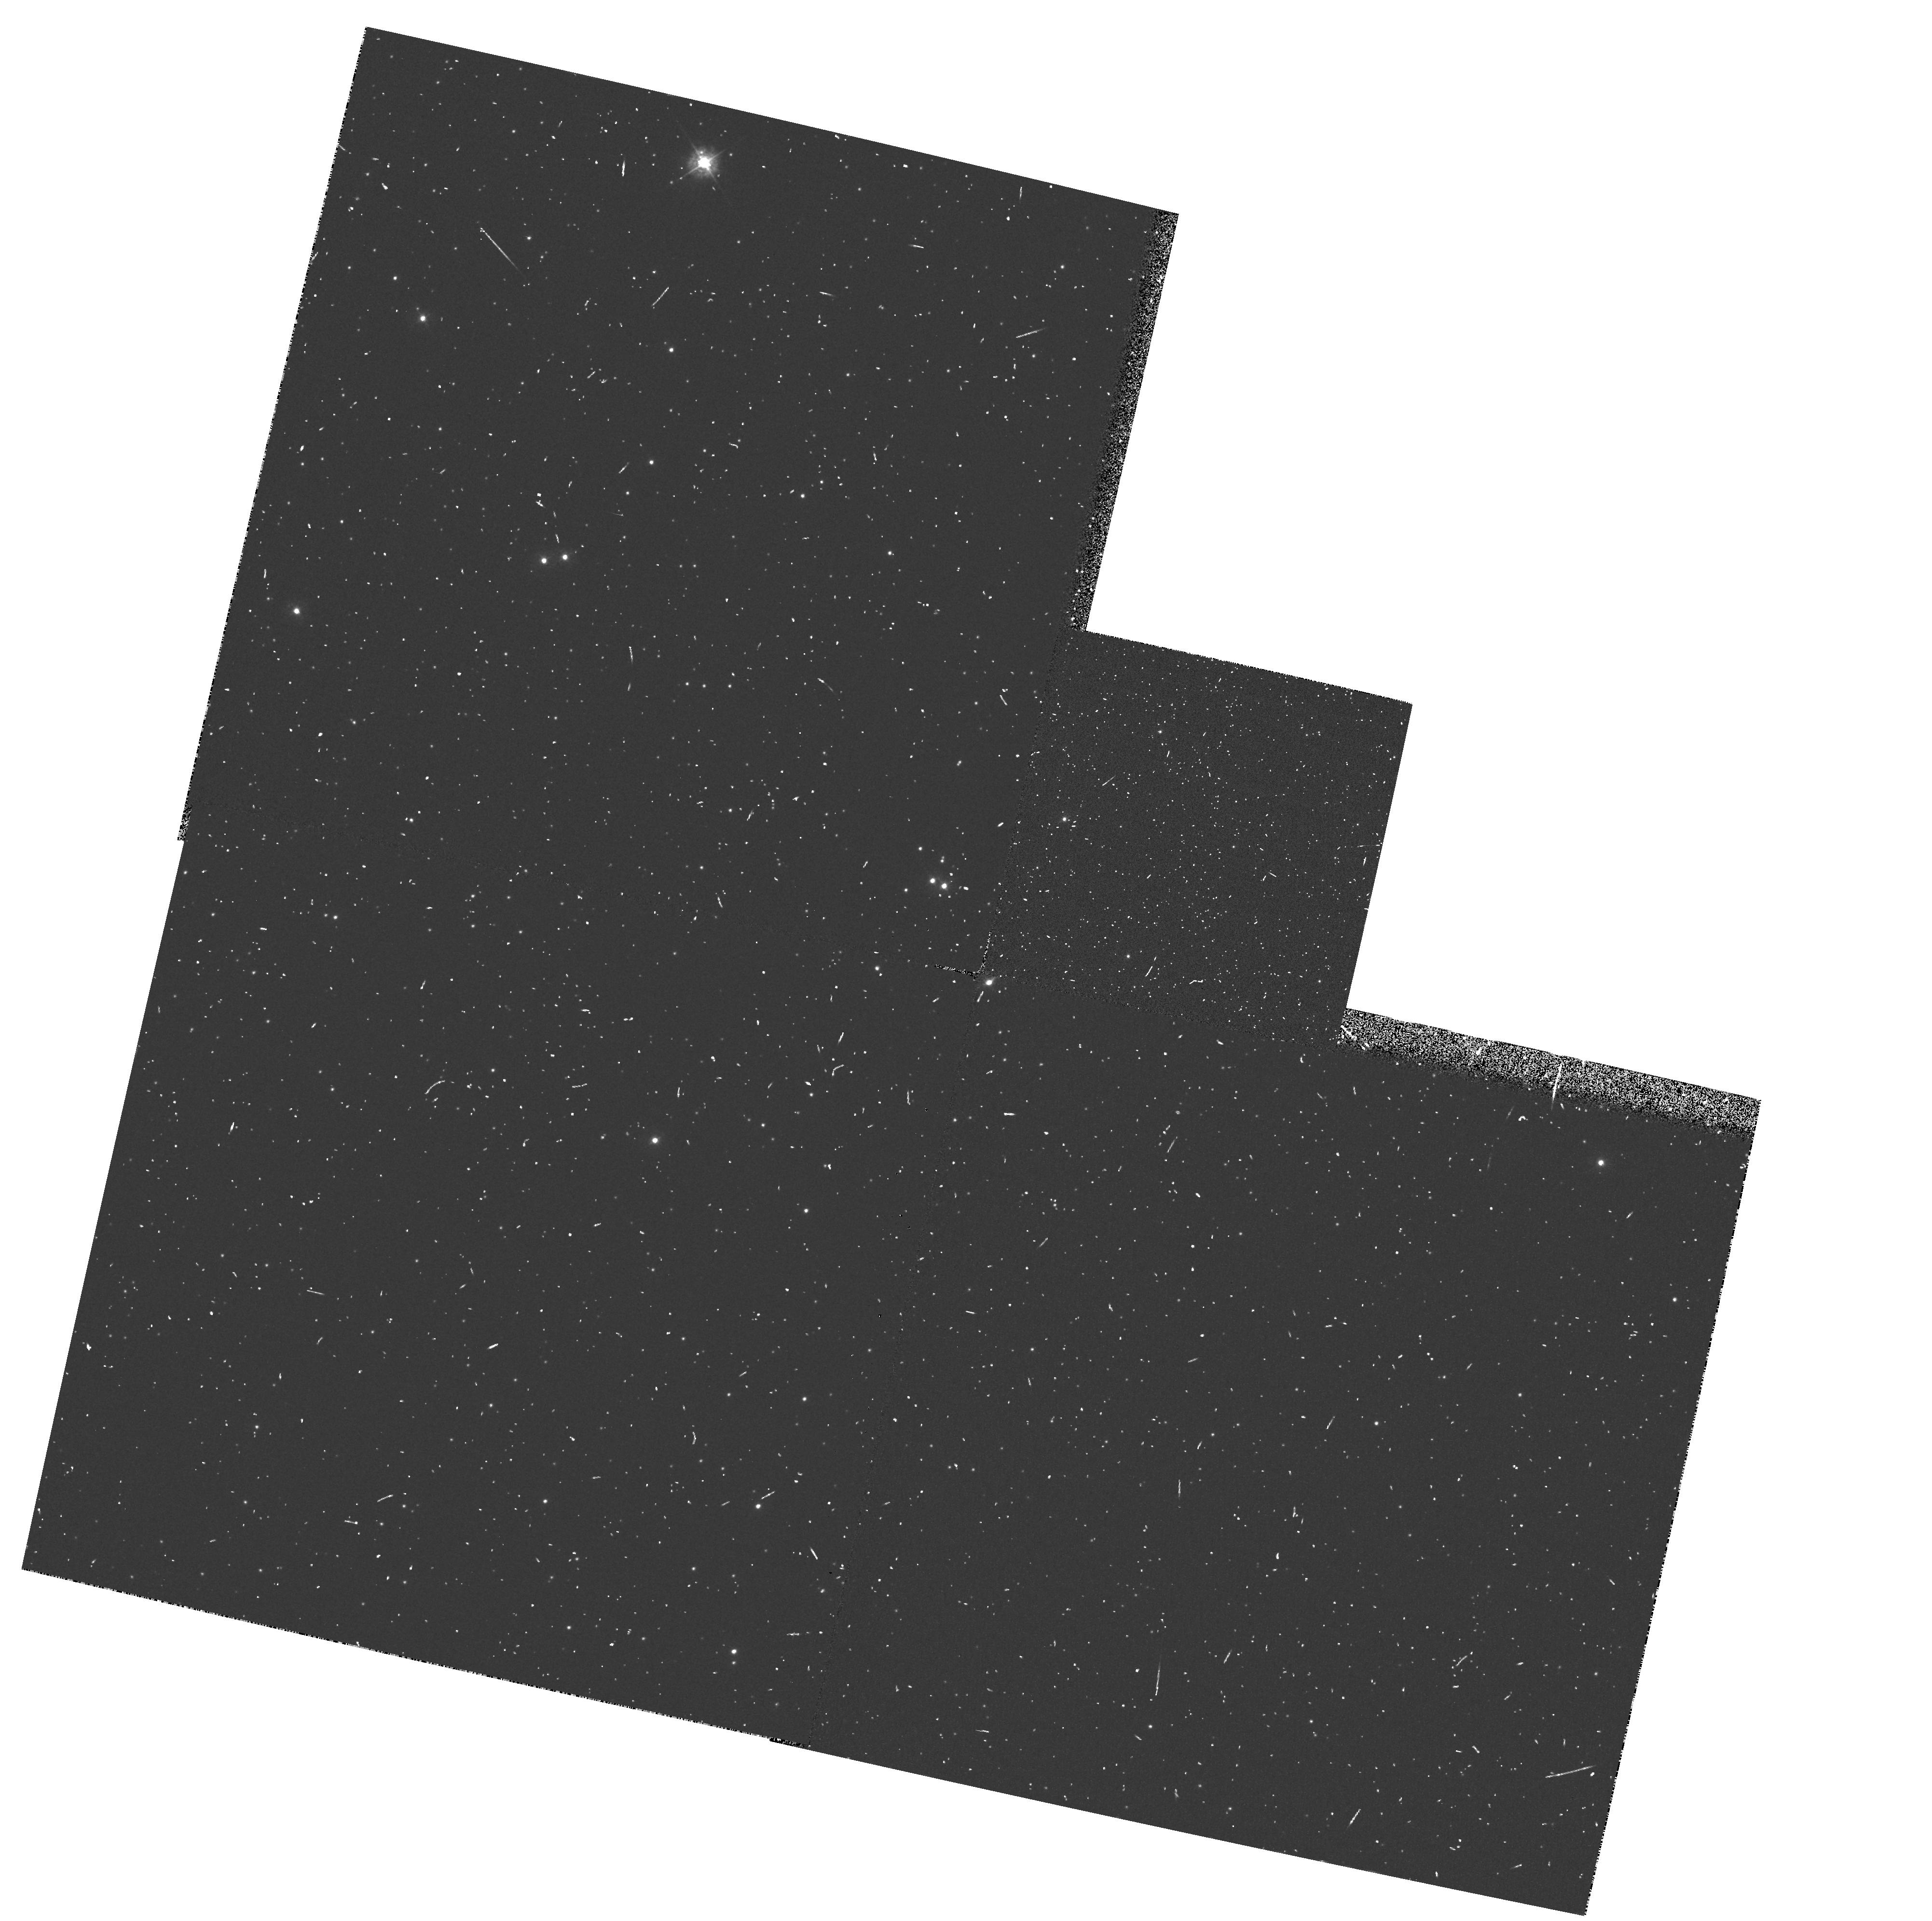
Target: OMEGA-CEN. Instrument: WFPC2/PC. Filter: F336W. Exposure: 7 min. Observation ID: hst_4763_5f_wfpc2_pc_f336w_u23e5f

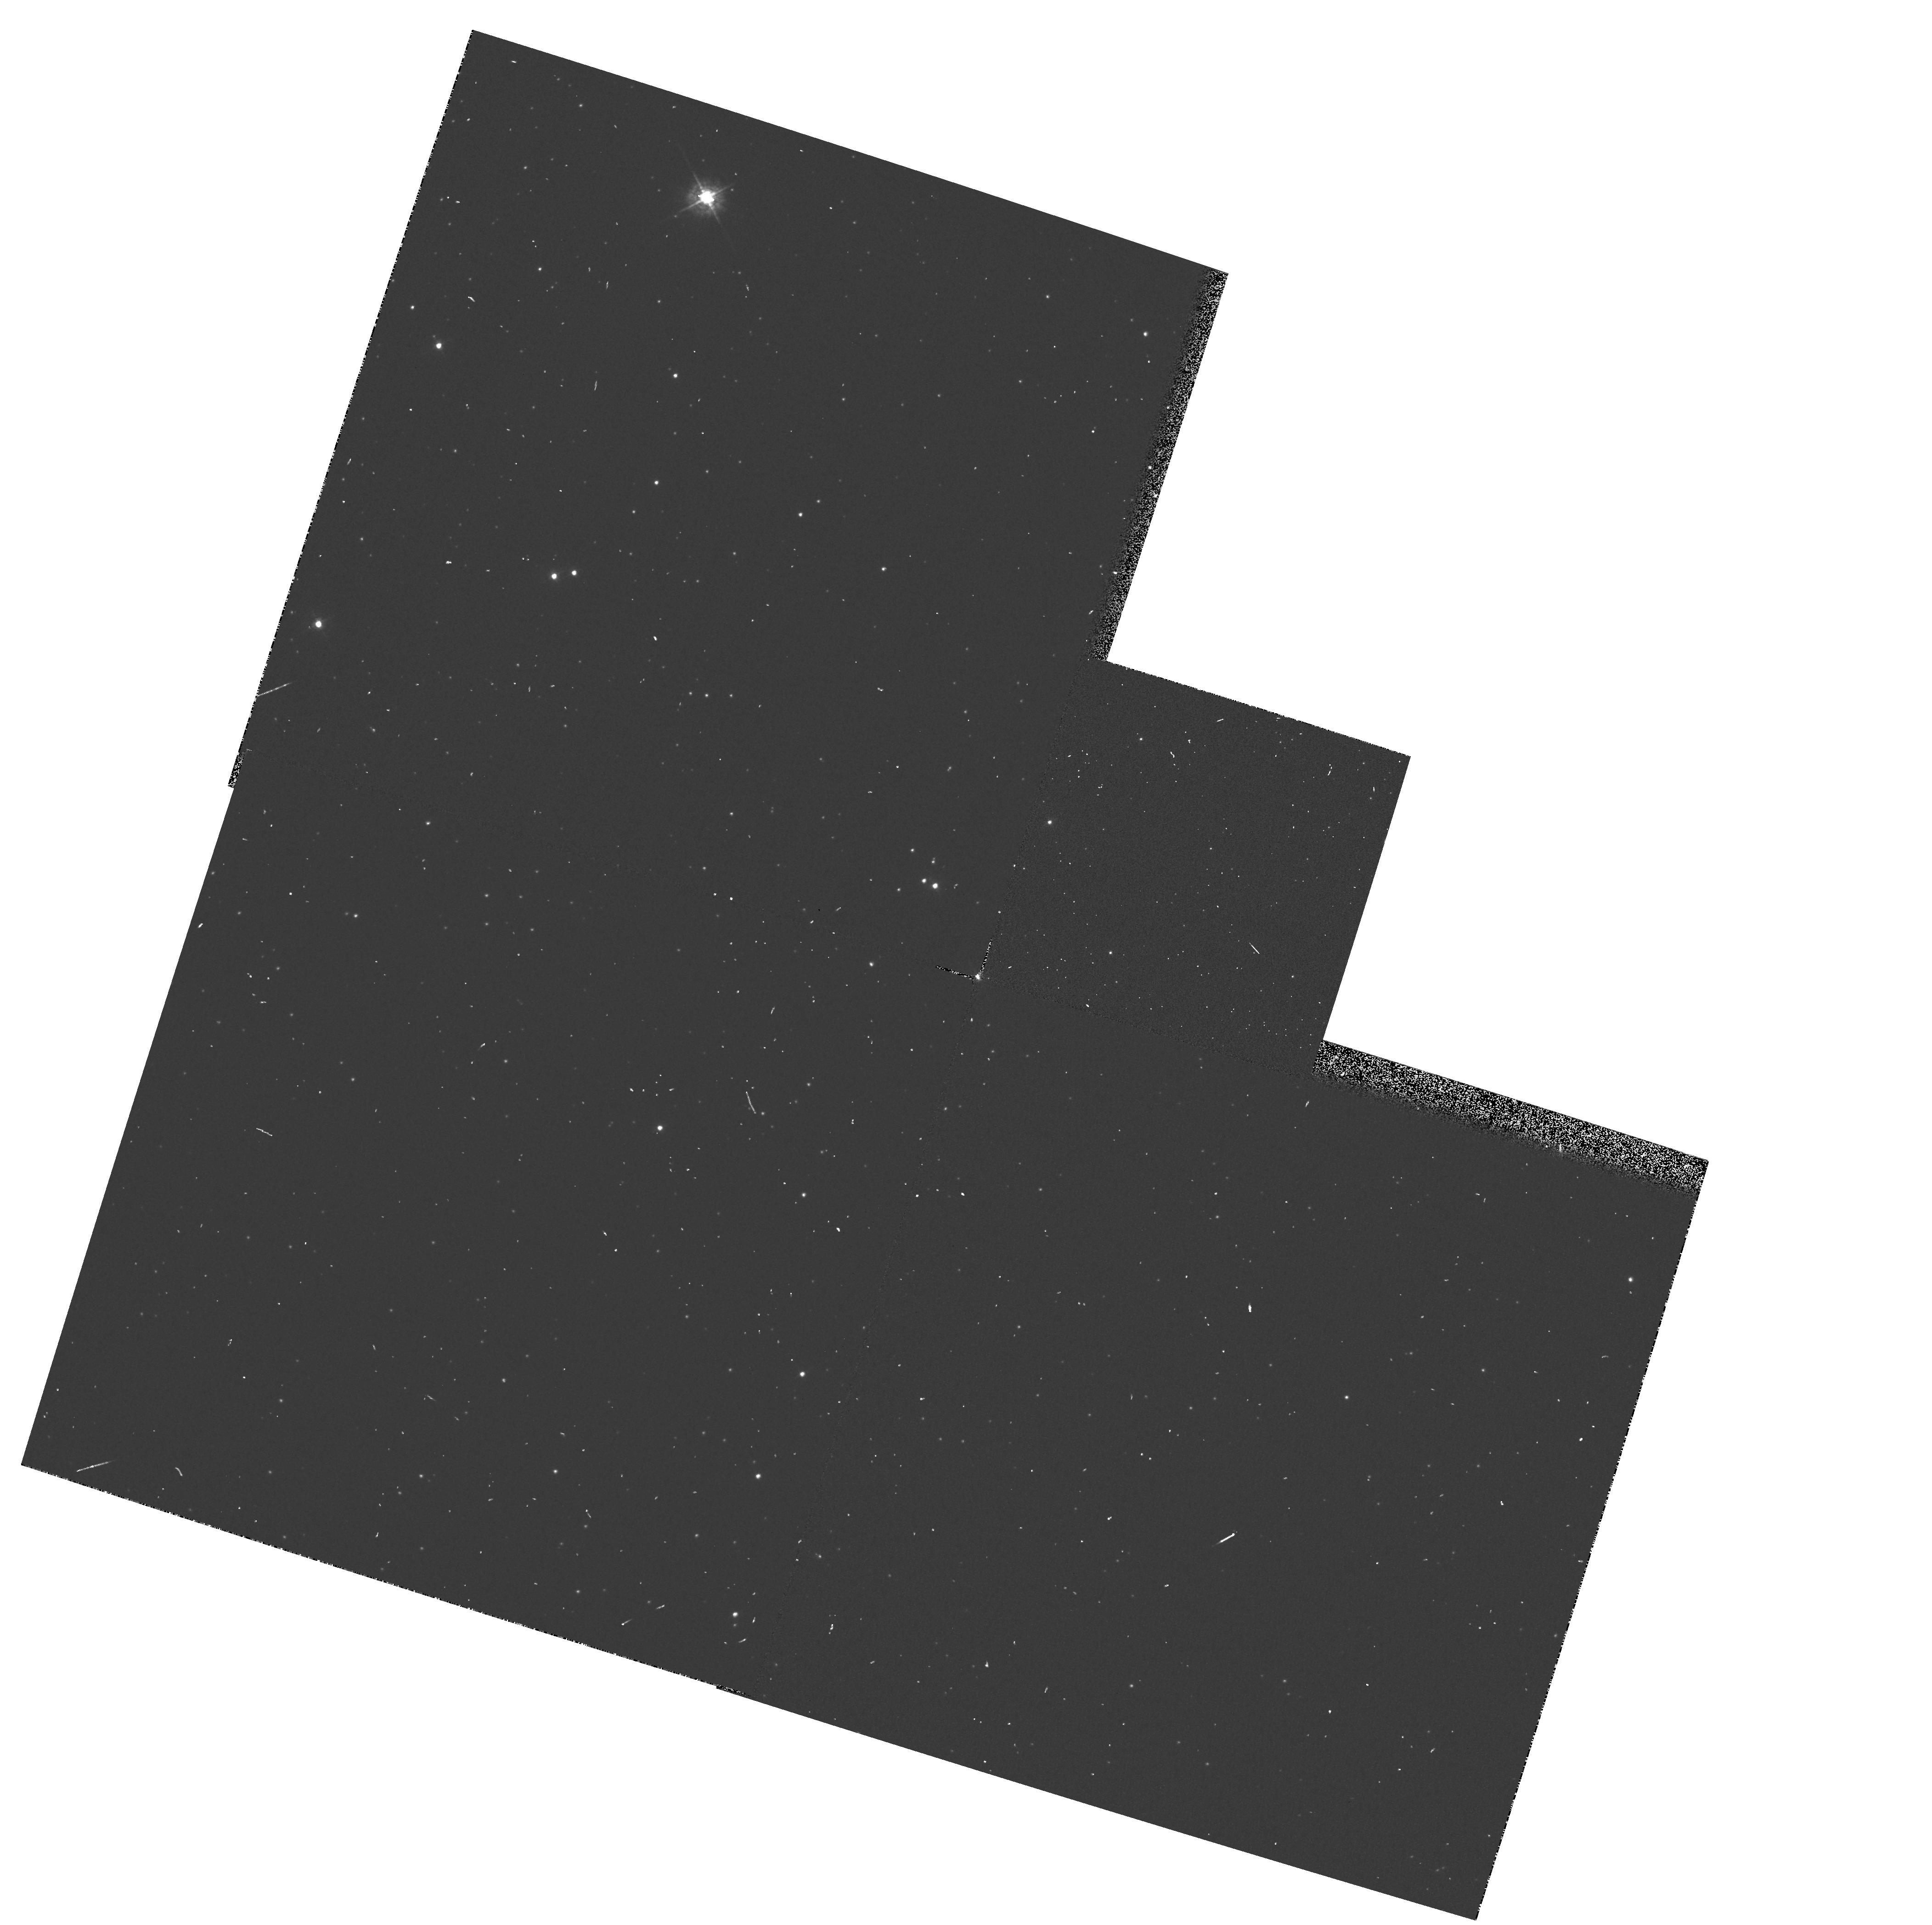
Target: OMEGA-CEN. Instrument: WFPC2/PC. Filter: F439W. Exposure: 1 min. Observation ID: hst_4763_0e_wfpc2_pc_f439w_u23e0e

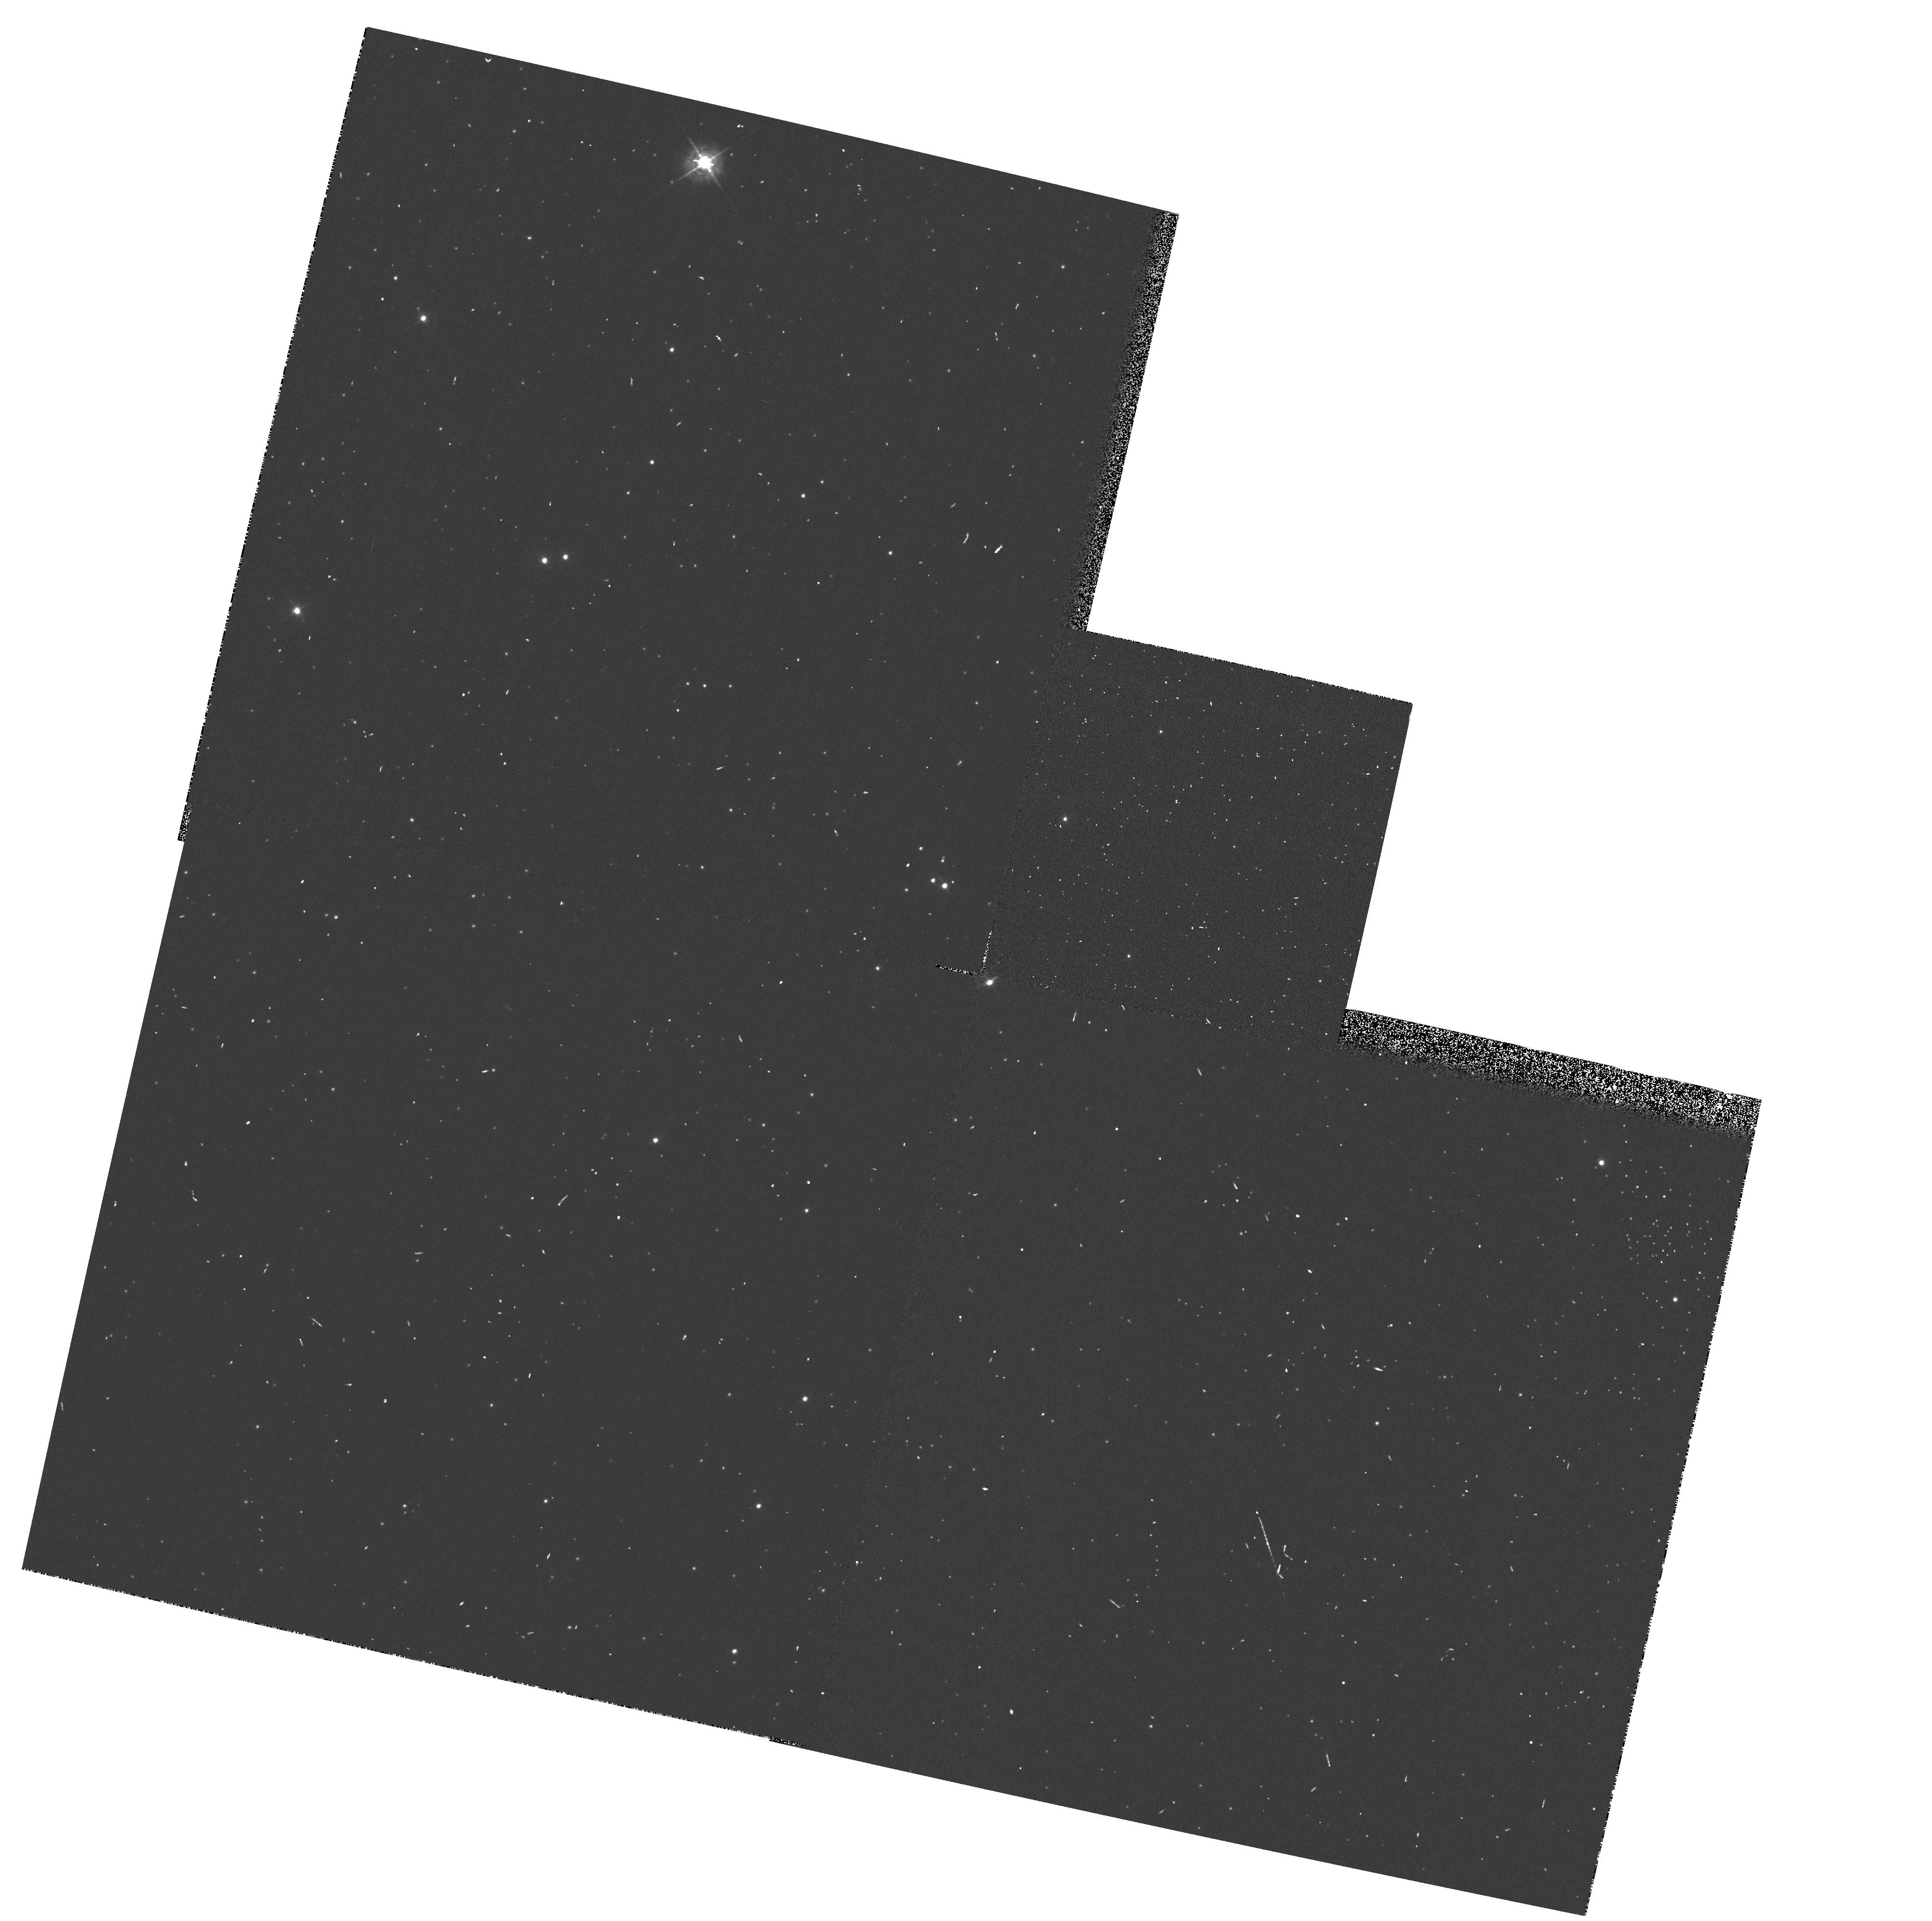
Target: OMEGA-CEN. Instrument: WFPC2/PC. Filter: F439W. Exposure: 1 min. Observation ID: hst_4763_5e_wfpc2_pc_f439w_u23e5e

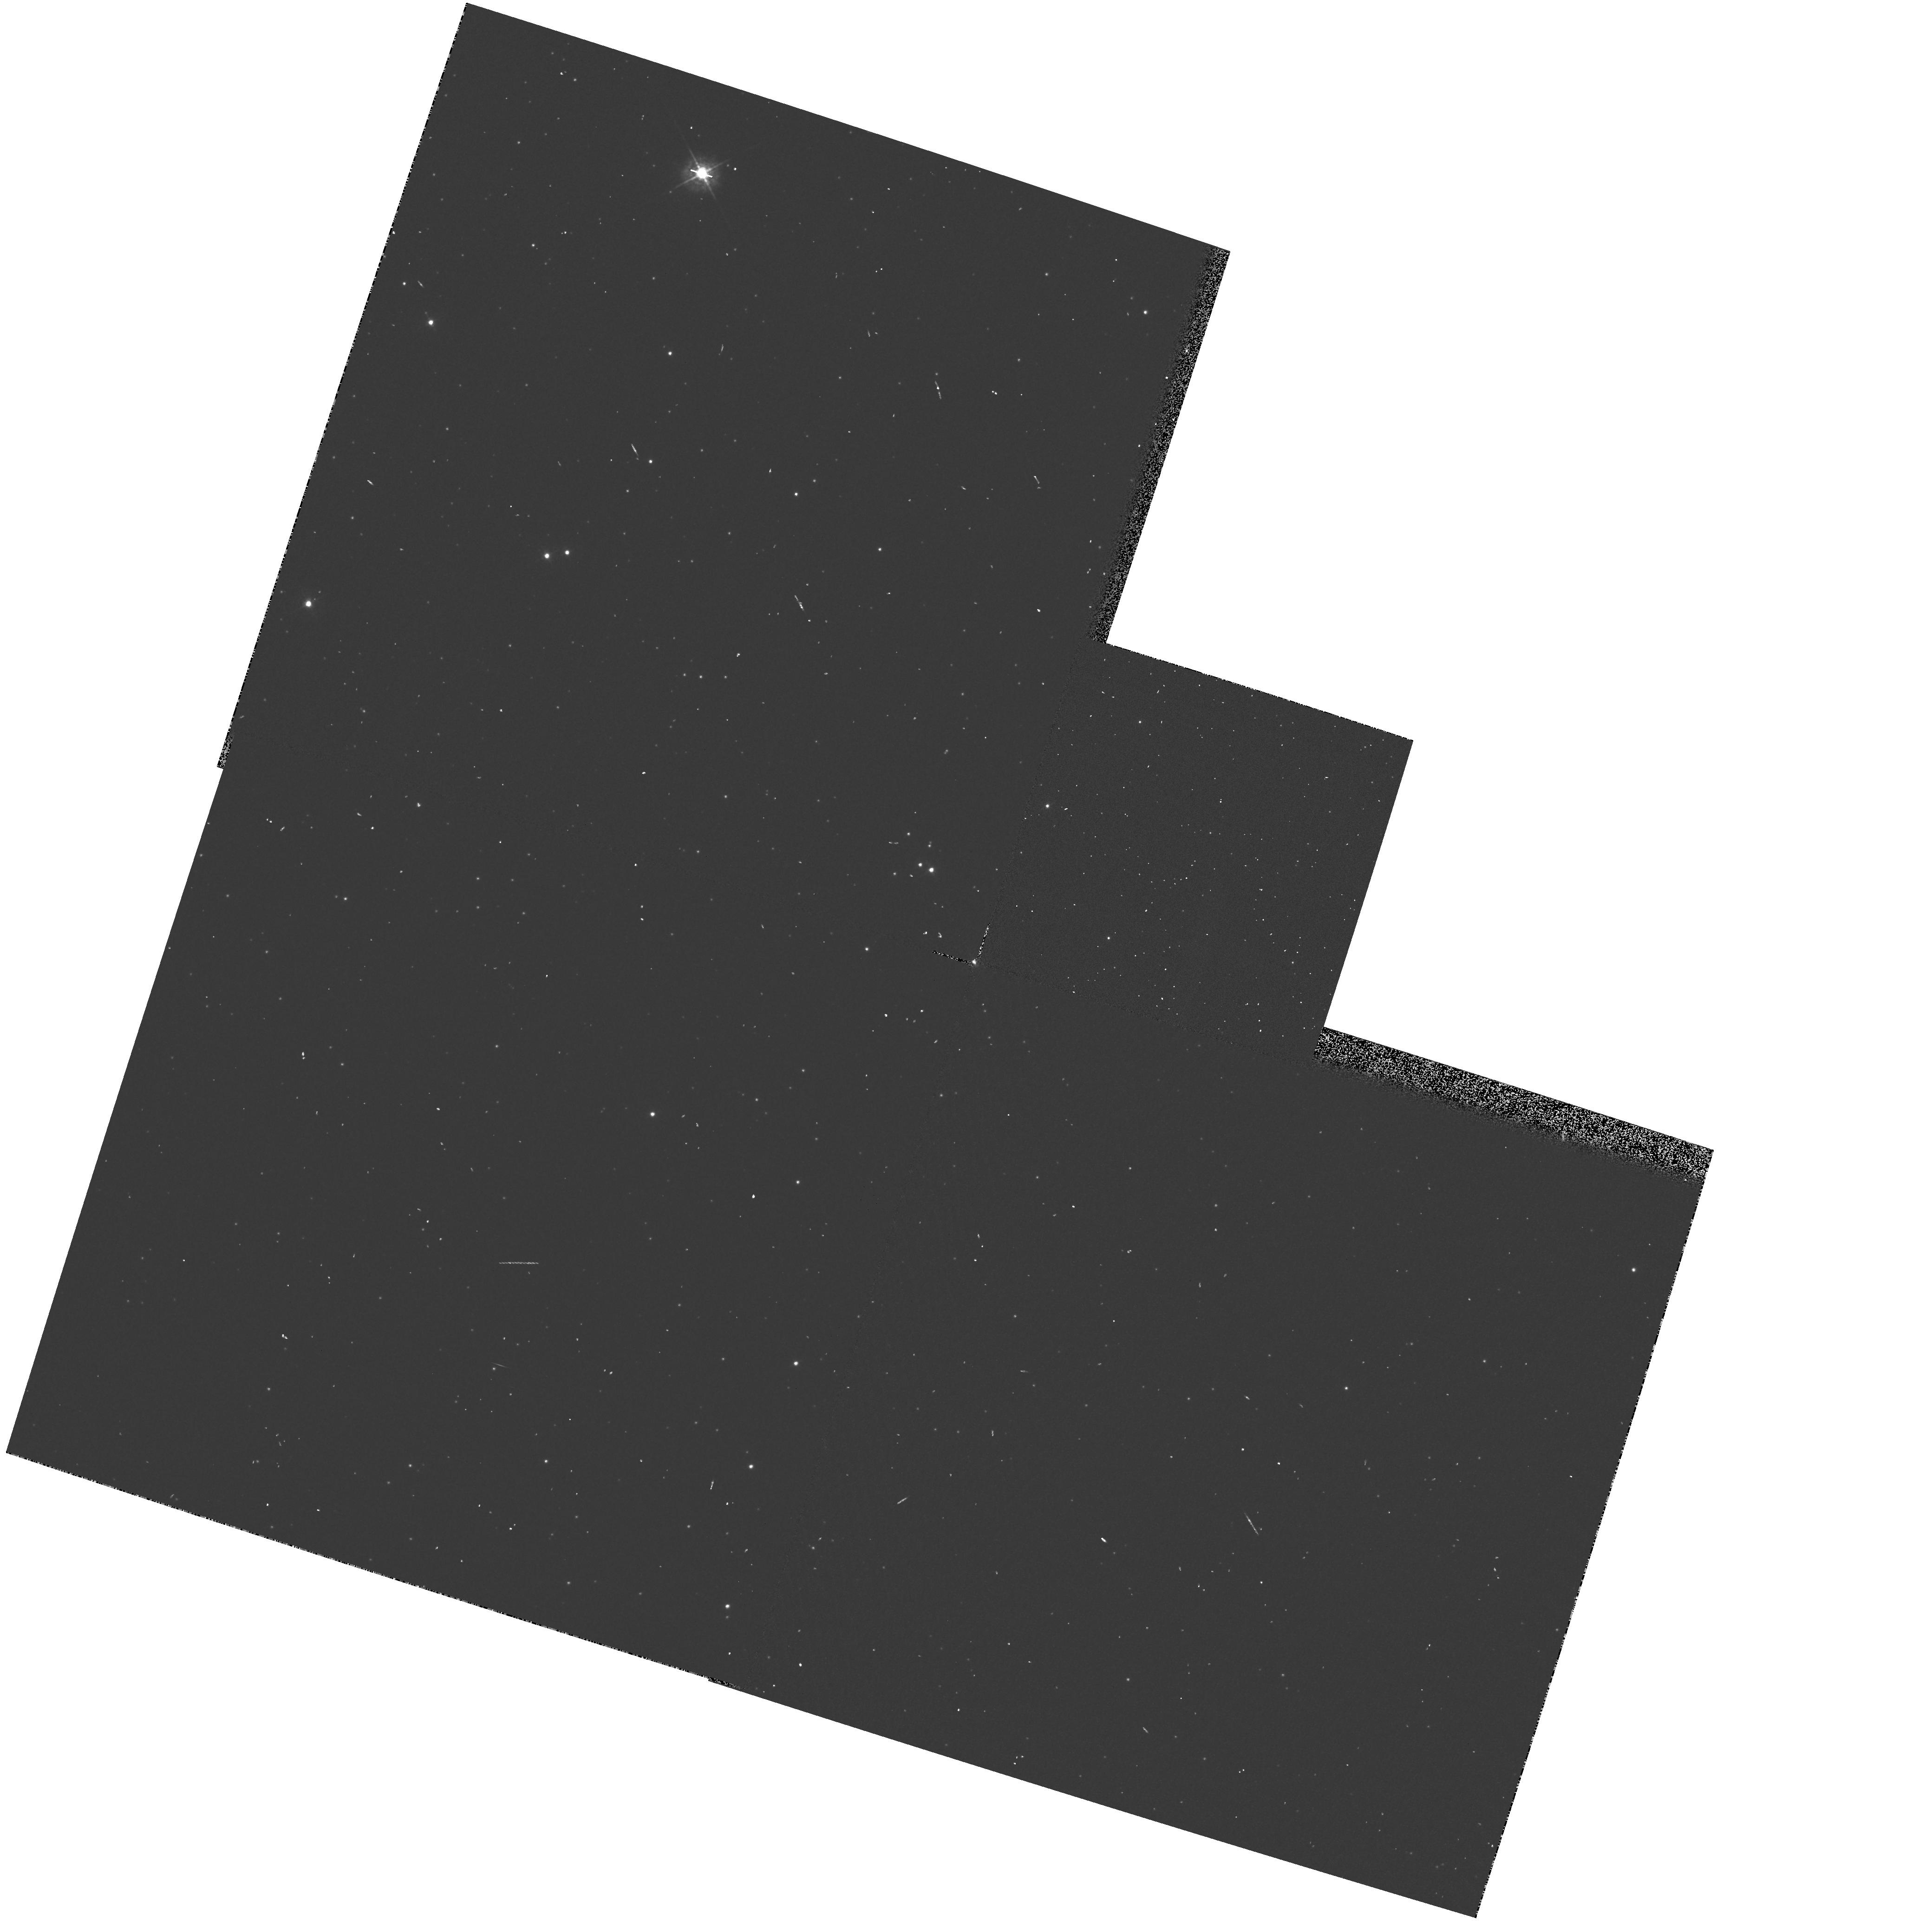
Target: OMEGA-CEN. Instrument: WFPC2/PC. Filter: F439W. Exposure: 1 min. Observation ID: hst_4763_0d_wfpc2_pc_f439w_u23e0d

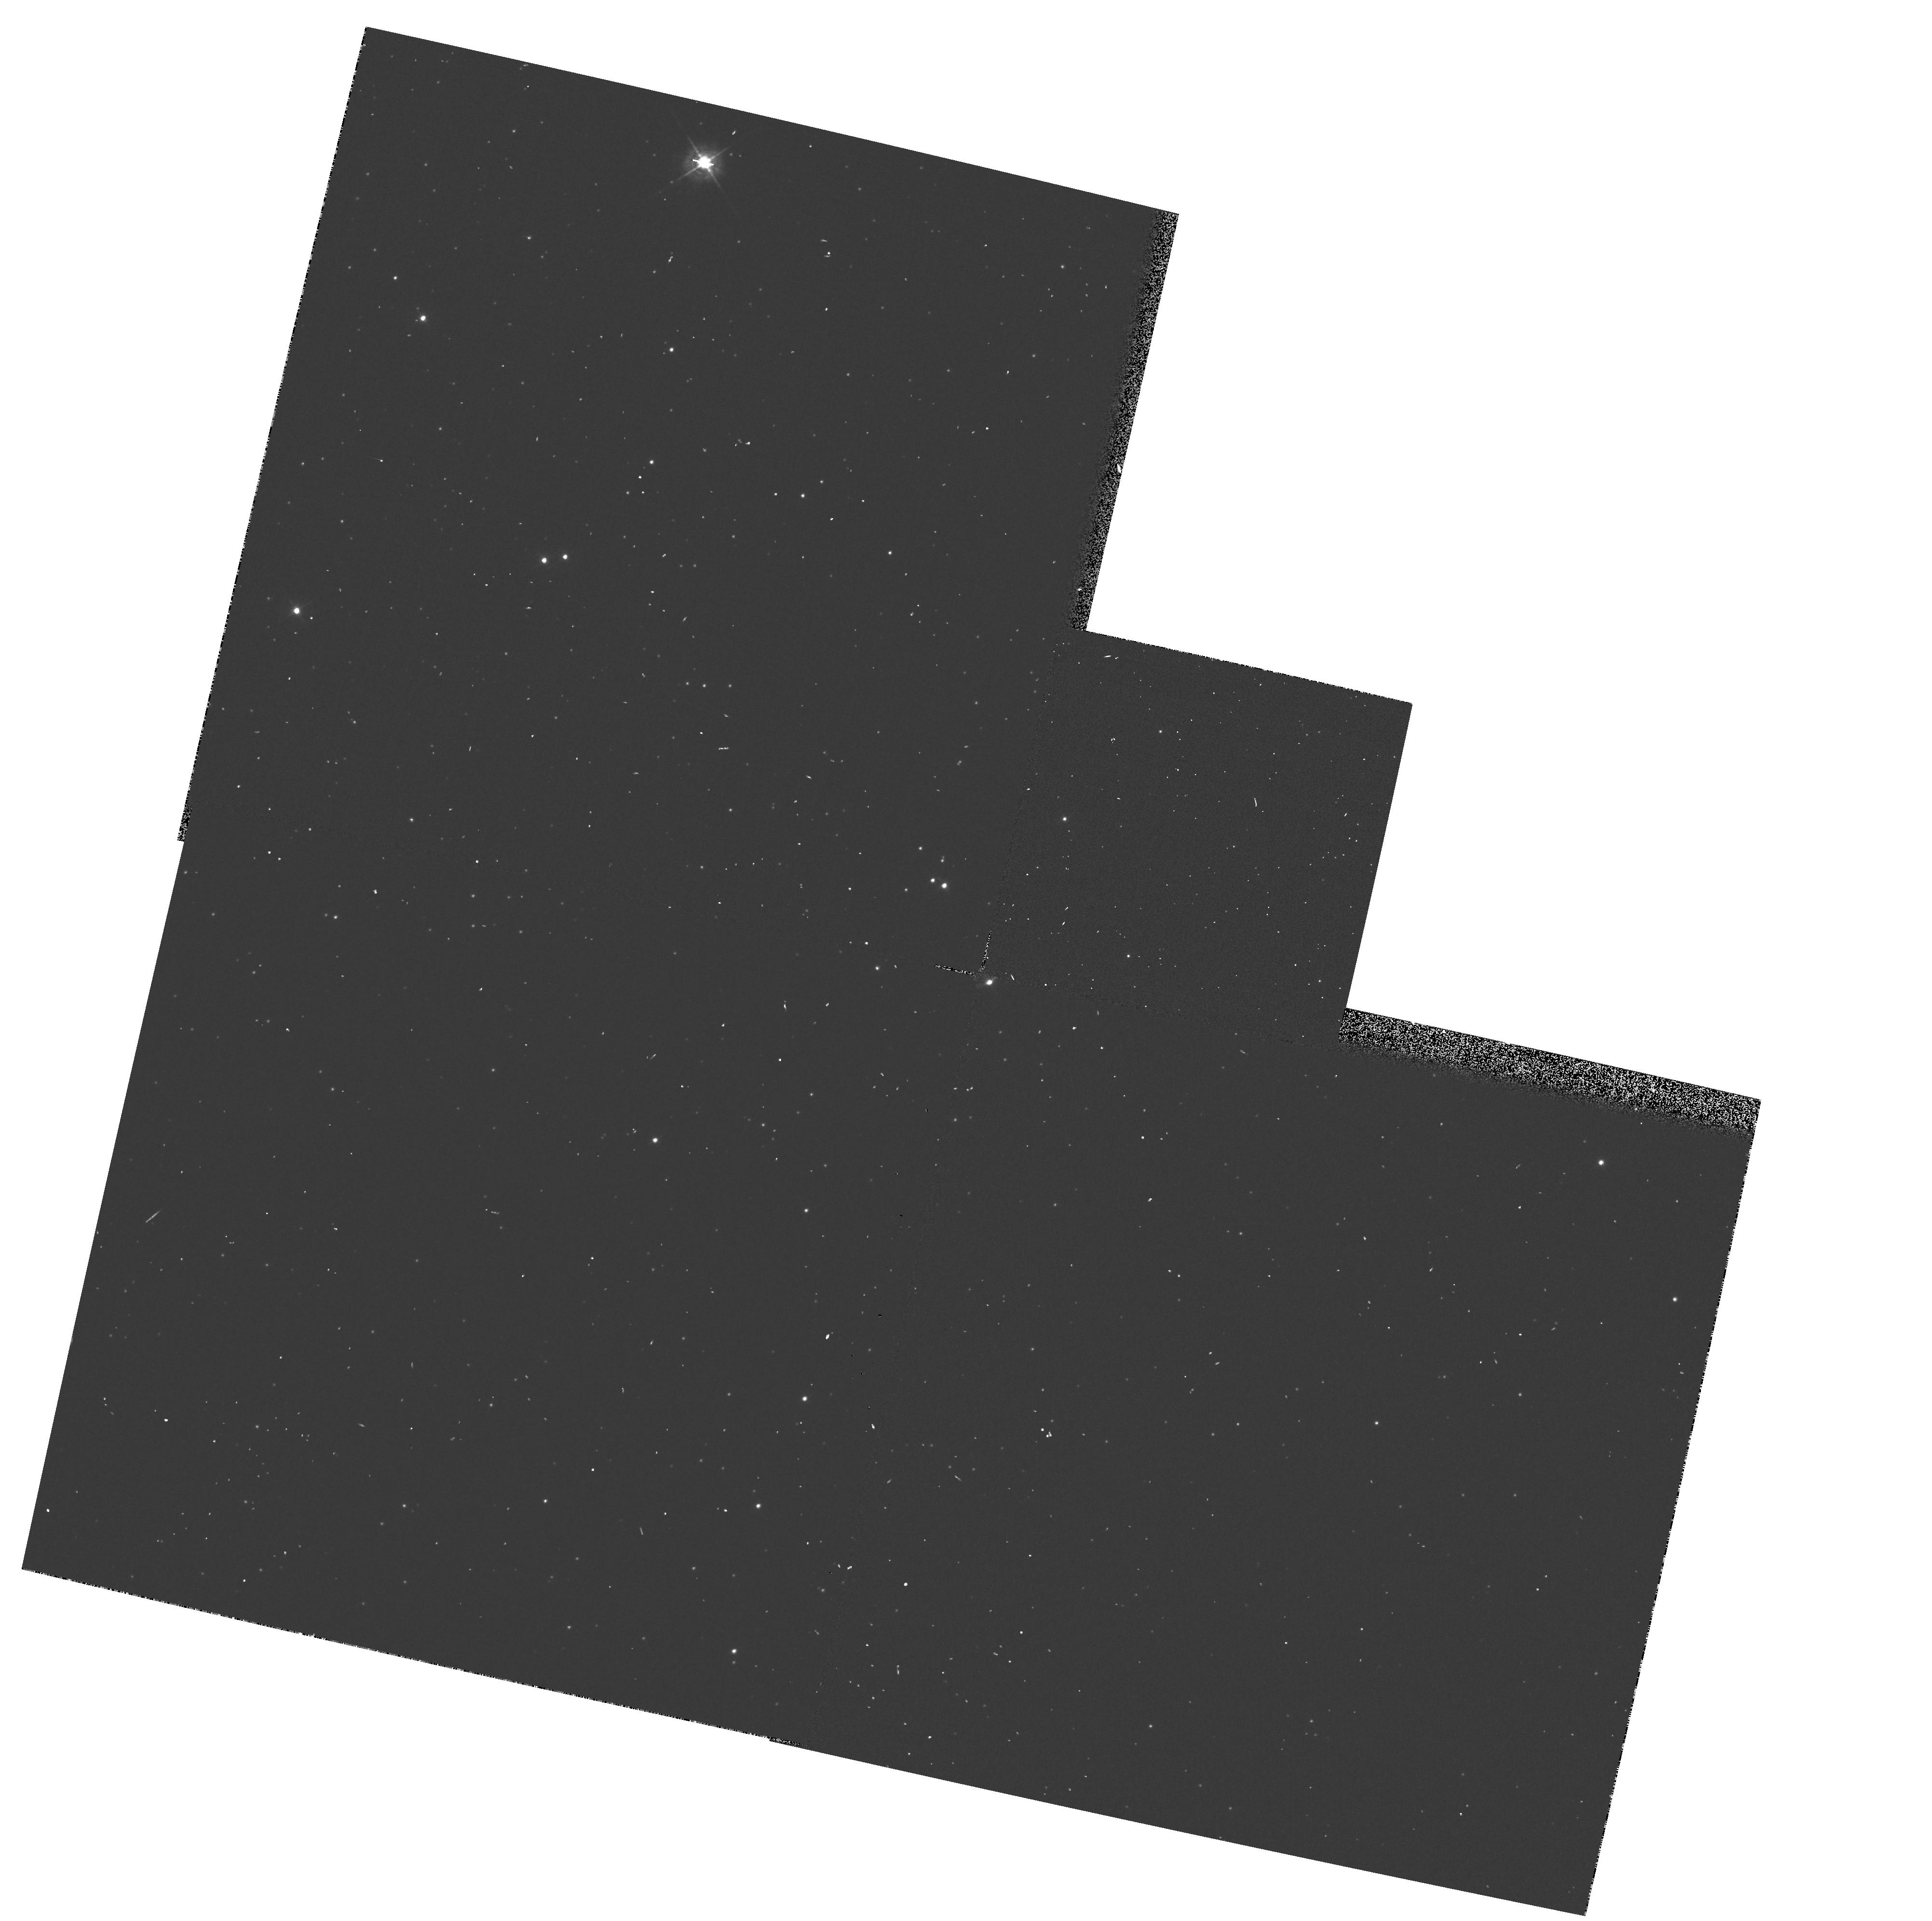
Target: OMEGA-CEN. Instrument: WFPC2/PC. Filter: F439W. Exposure: 1 min. Observation ID: hst_4763_5f_wfpc2_pc_f439w_u23e5f

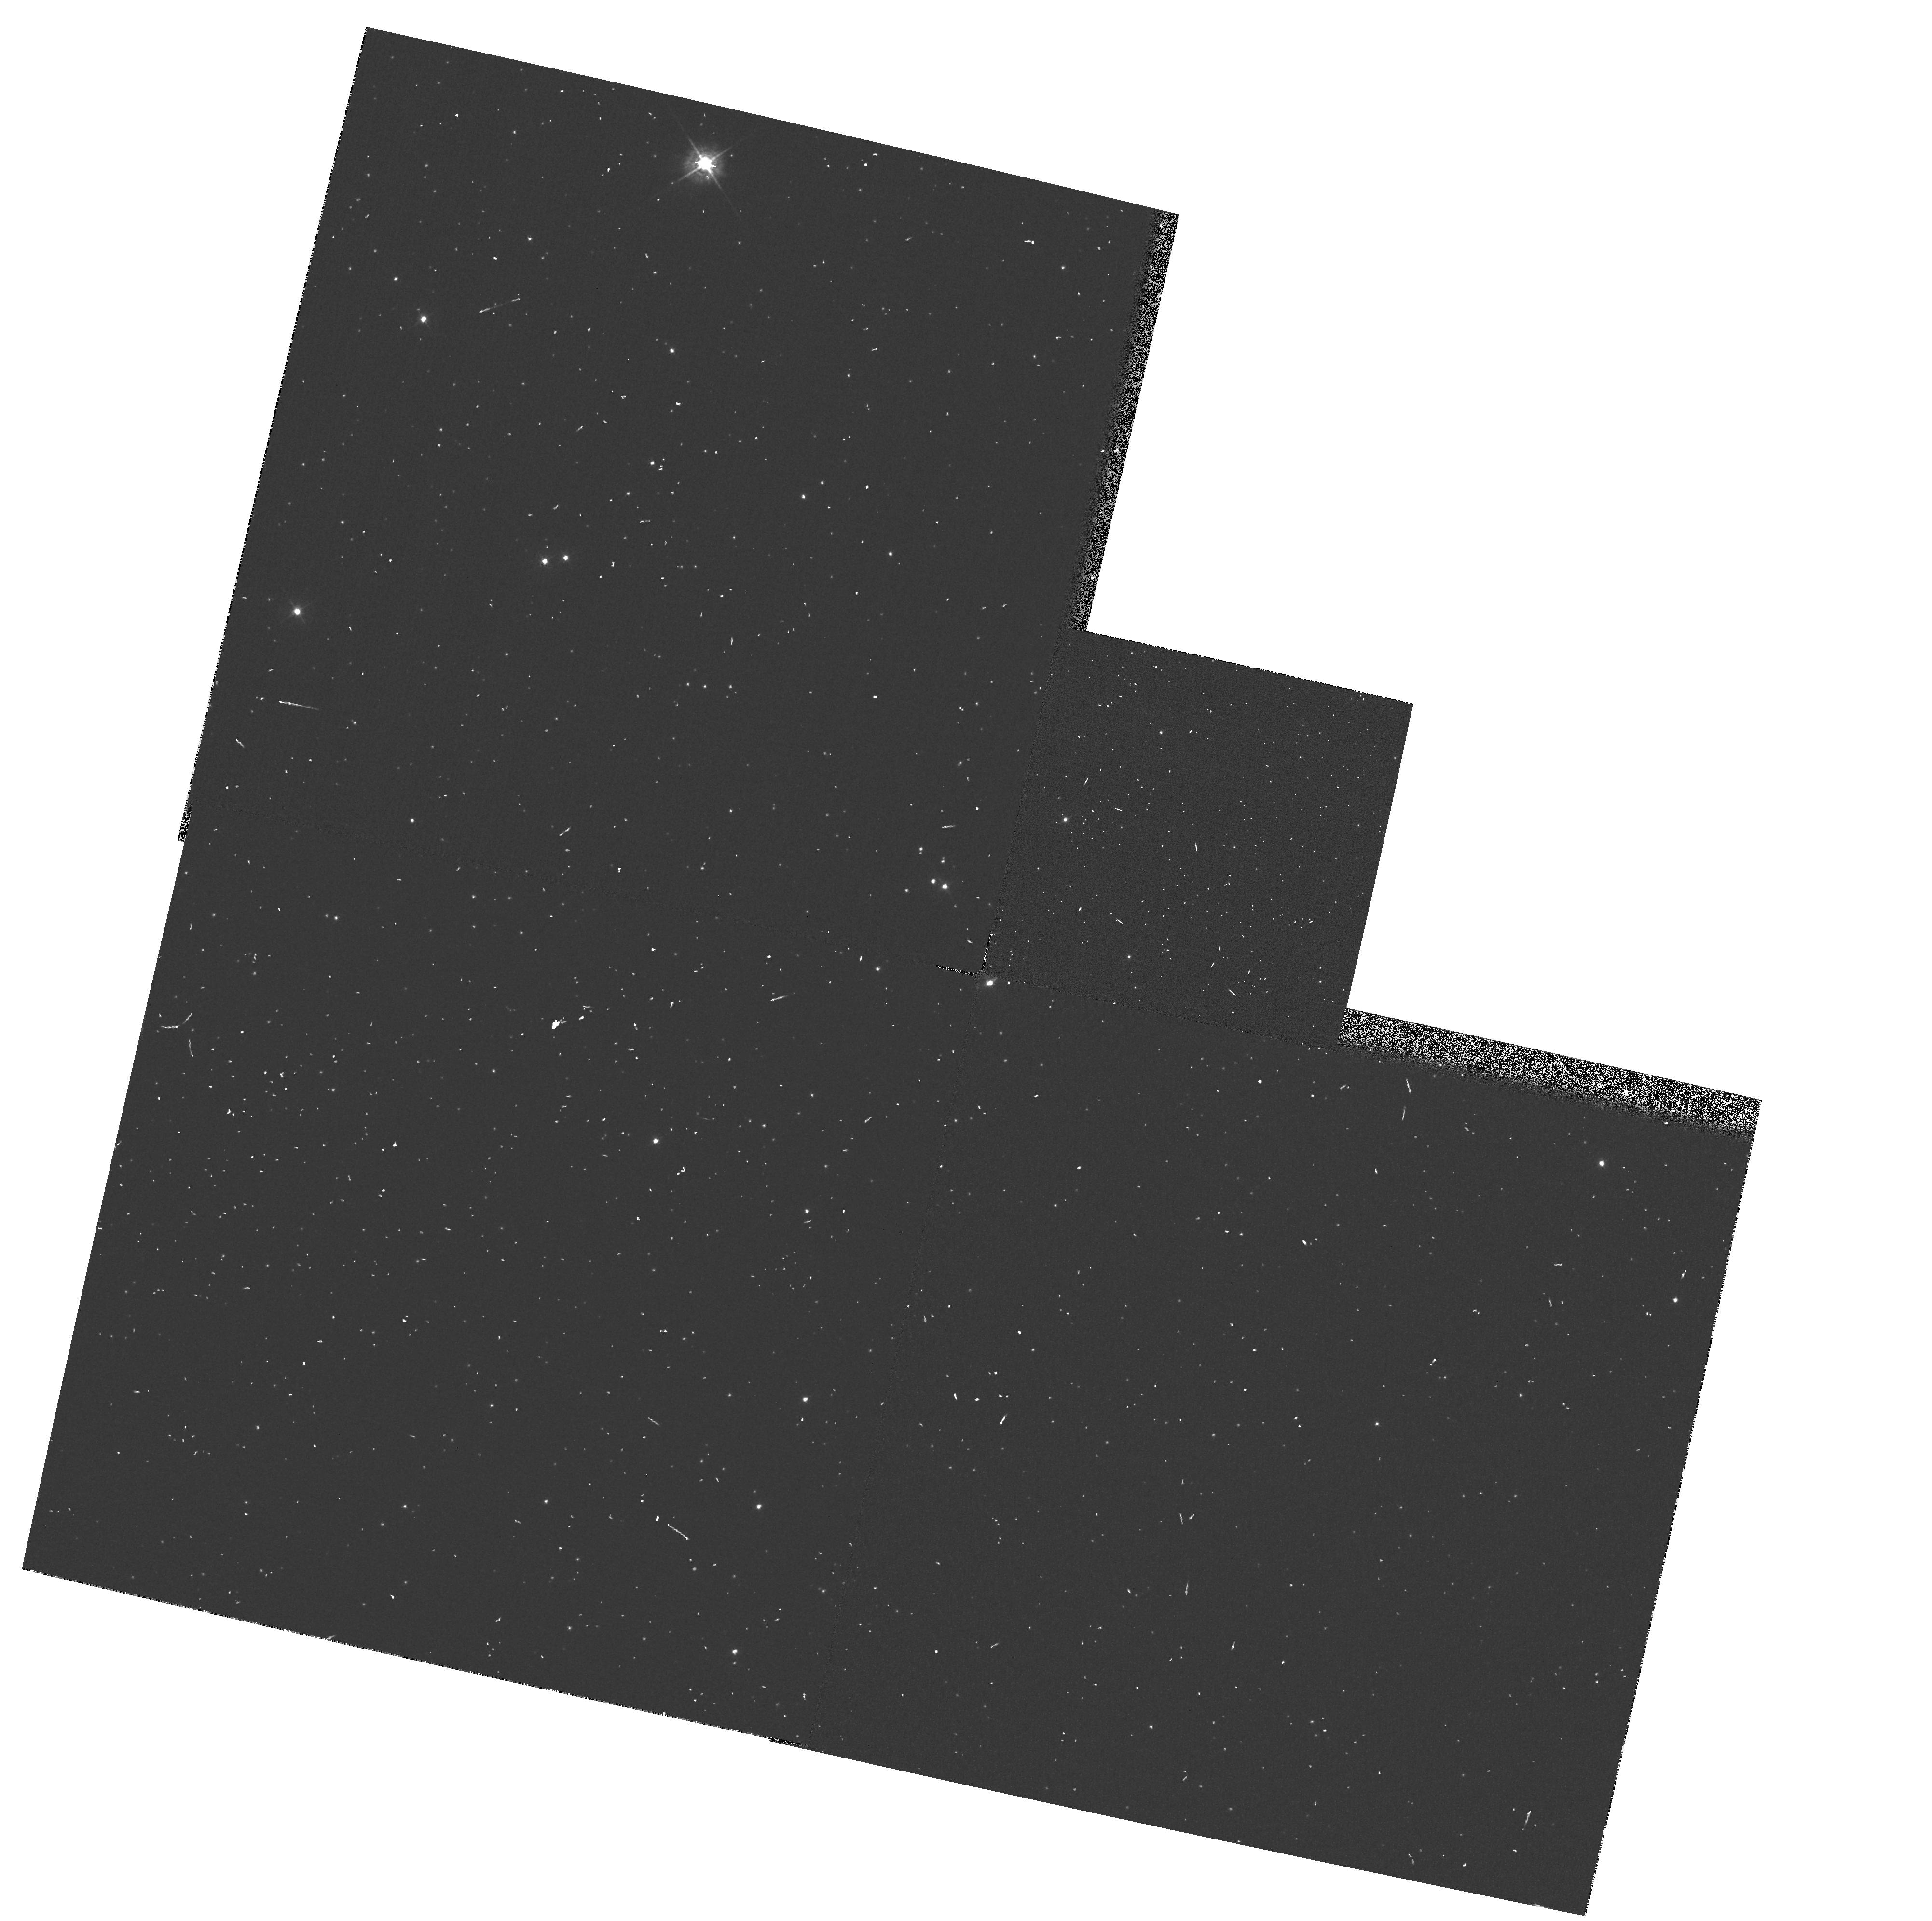
Target: OMEGA-CEN. Instrument: WFPC2/PC. Filter: F439W. Exposure: 1 min. Observation ID: hst_4763_0g_wfpc2_pc_f439w_u23e0g

WFPC2 QE & THROUGHPUT MEASUREMENT (PI: Trauger, John)

THIS PROGRAM ESTABLISHES THE QE AND THROUGHPUT OF THE WFPC2. Observations of a UV flux standard star are obtained in both the WF3 and PC1 in 7 filters. These observations will be repeated at 7 day intervals. Observations are also obtained of a photometric field in 4 filters. These observations are also repeated at 7 day intervals.